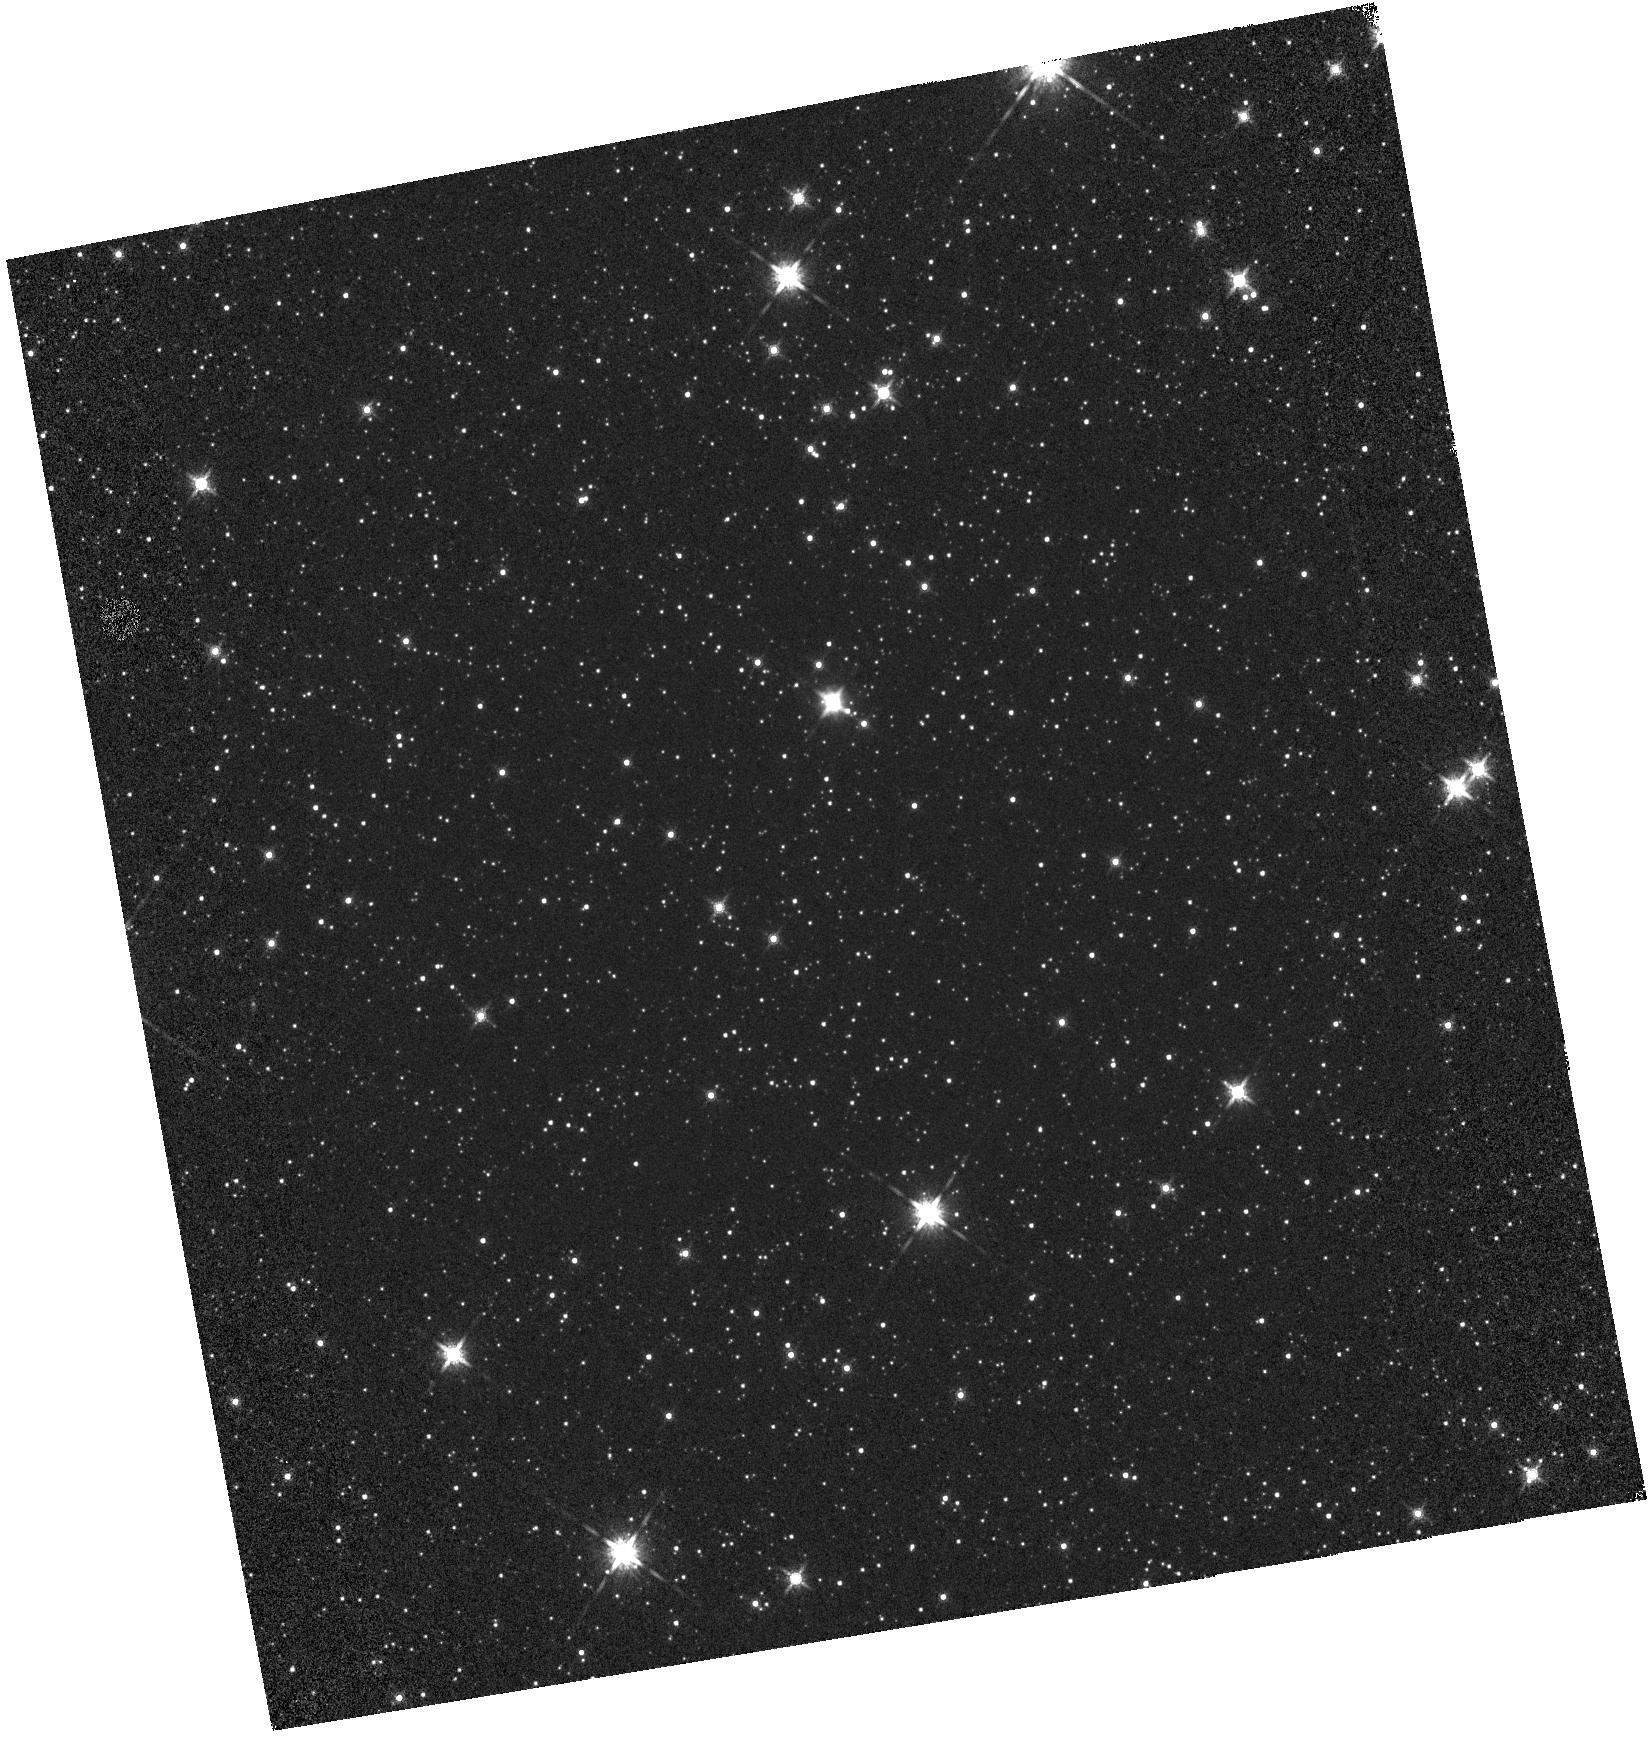
Target: VY2-2
Instrument: WFC3/IR
Filter: F160W
Exposure: 1 min
Observation ID: hst_14543_02_wfc3_ir_f160w_idcn02

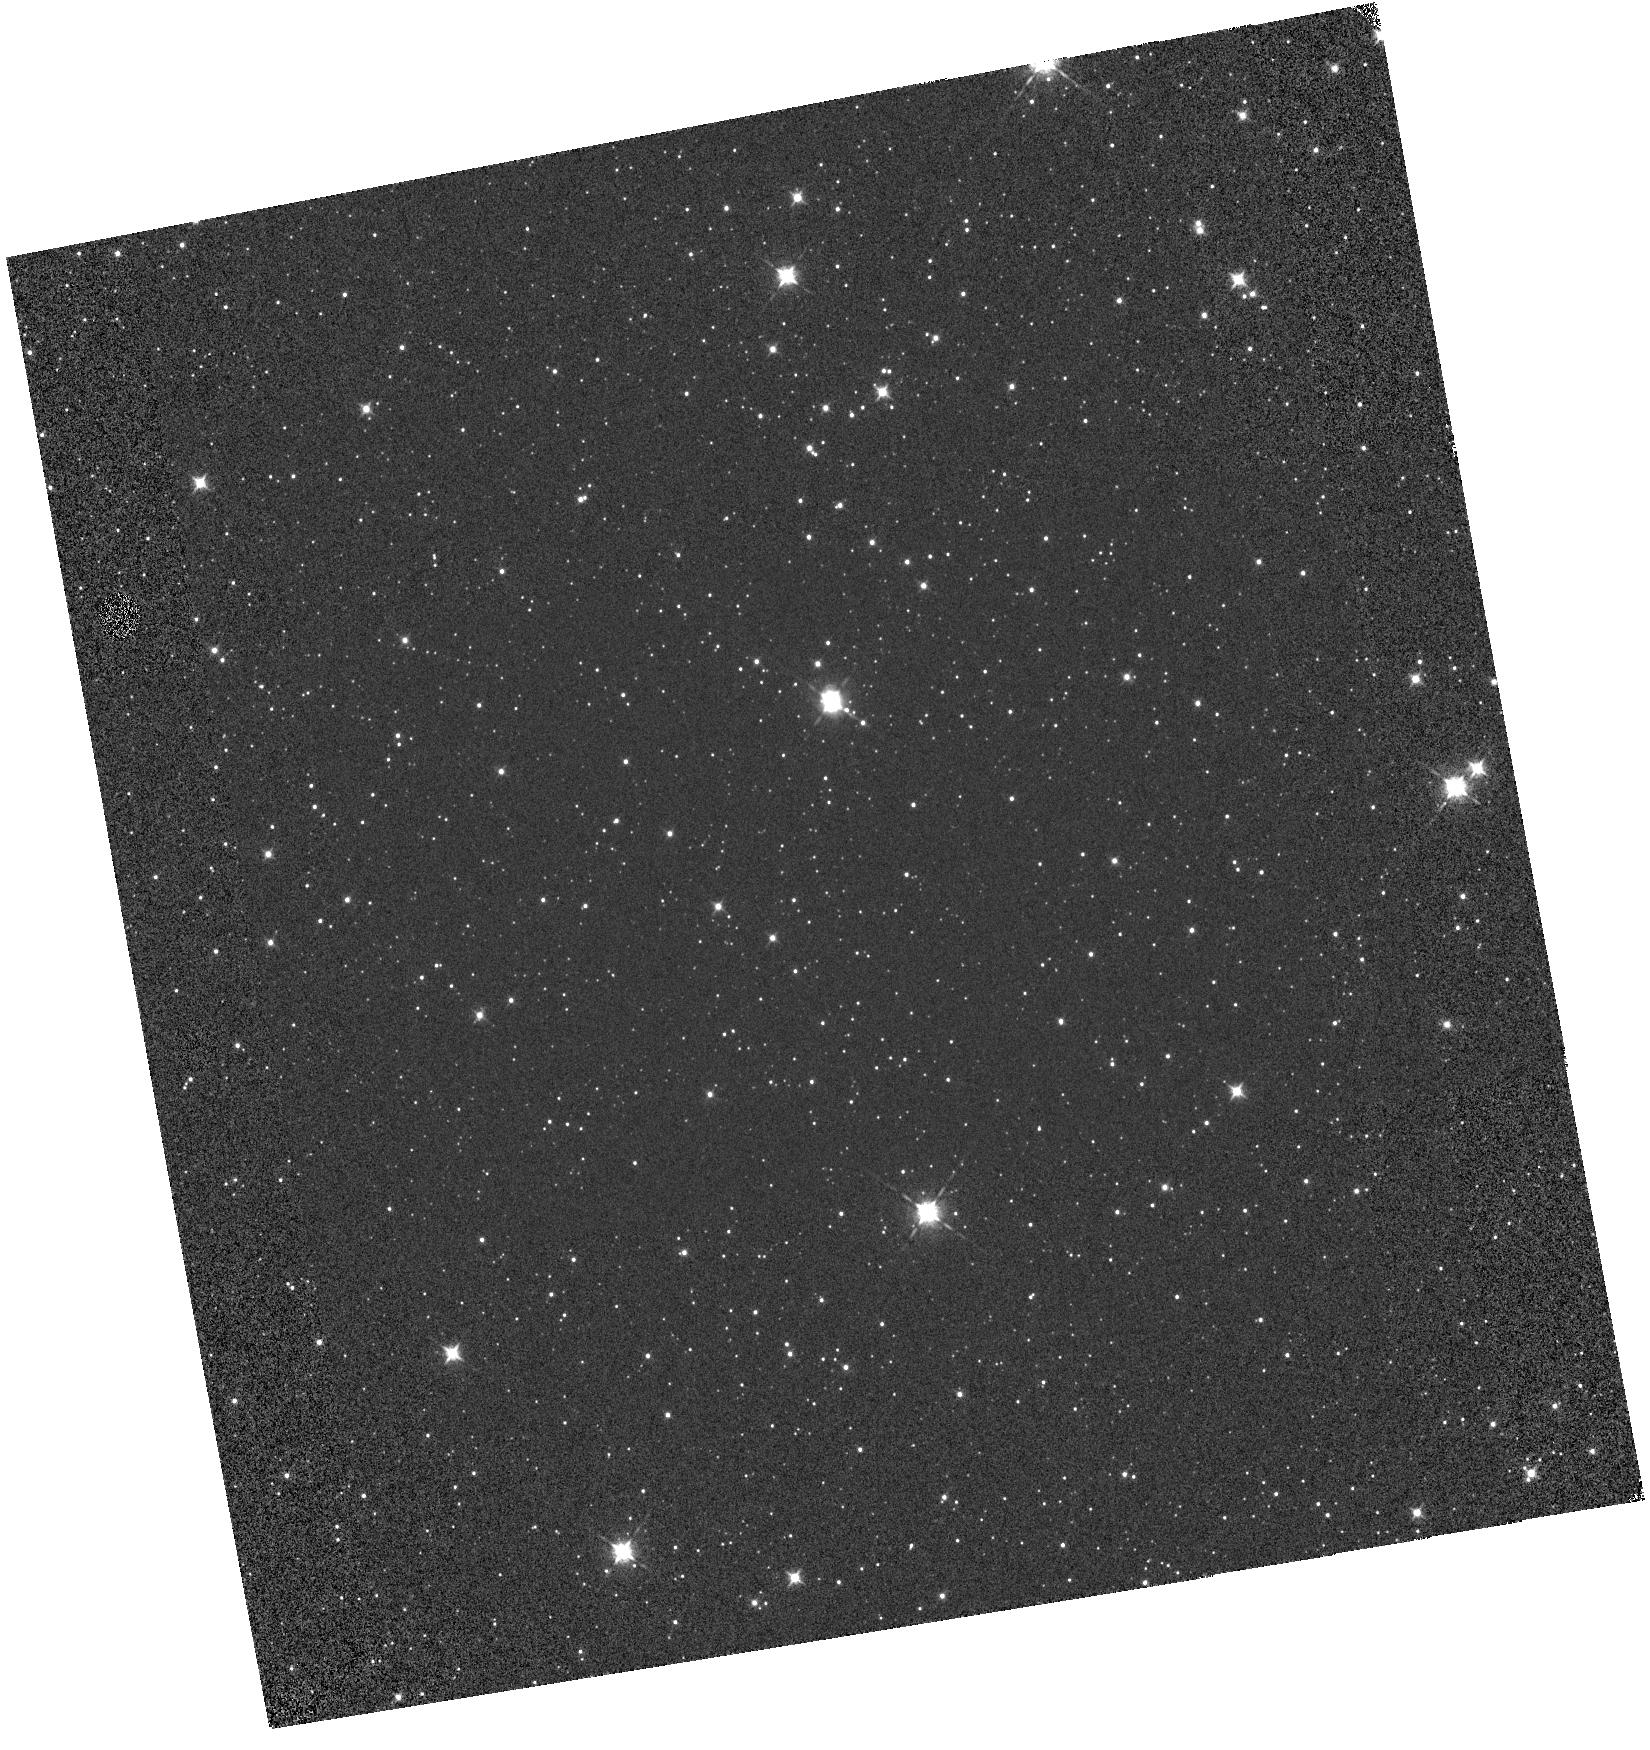
Target: VY2-2
Instrument: WFC3/IR
Filter: F098M
Exposure: 1 min
Observation ID: hst_14543_01_wfc3_ir_f098m_idcn01

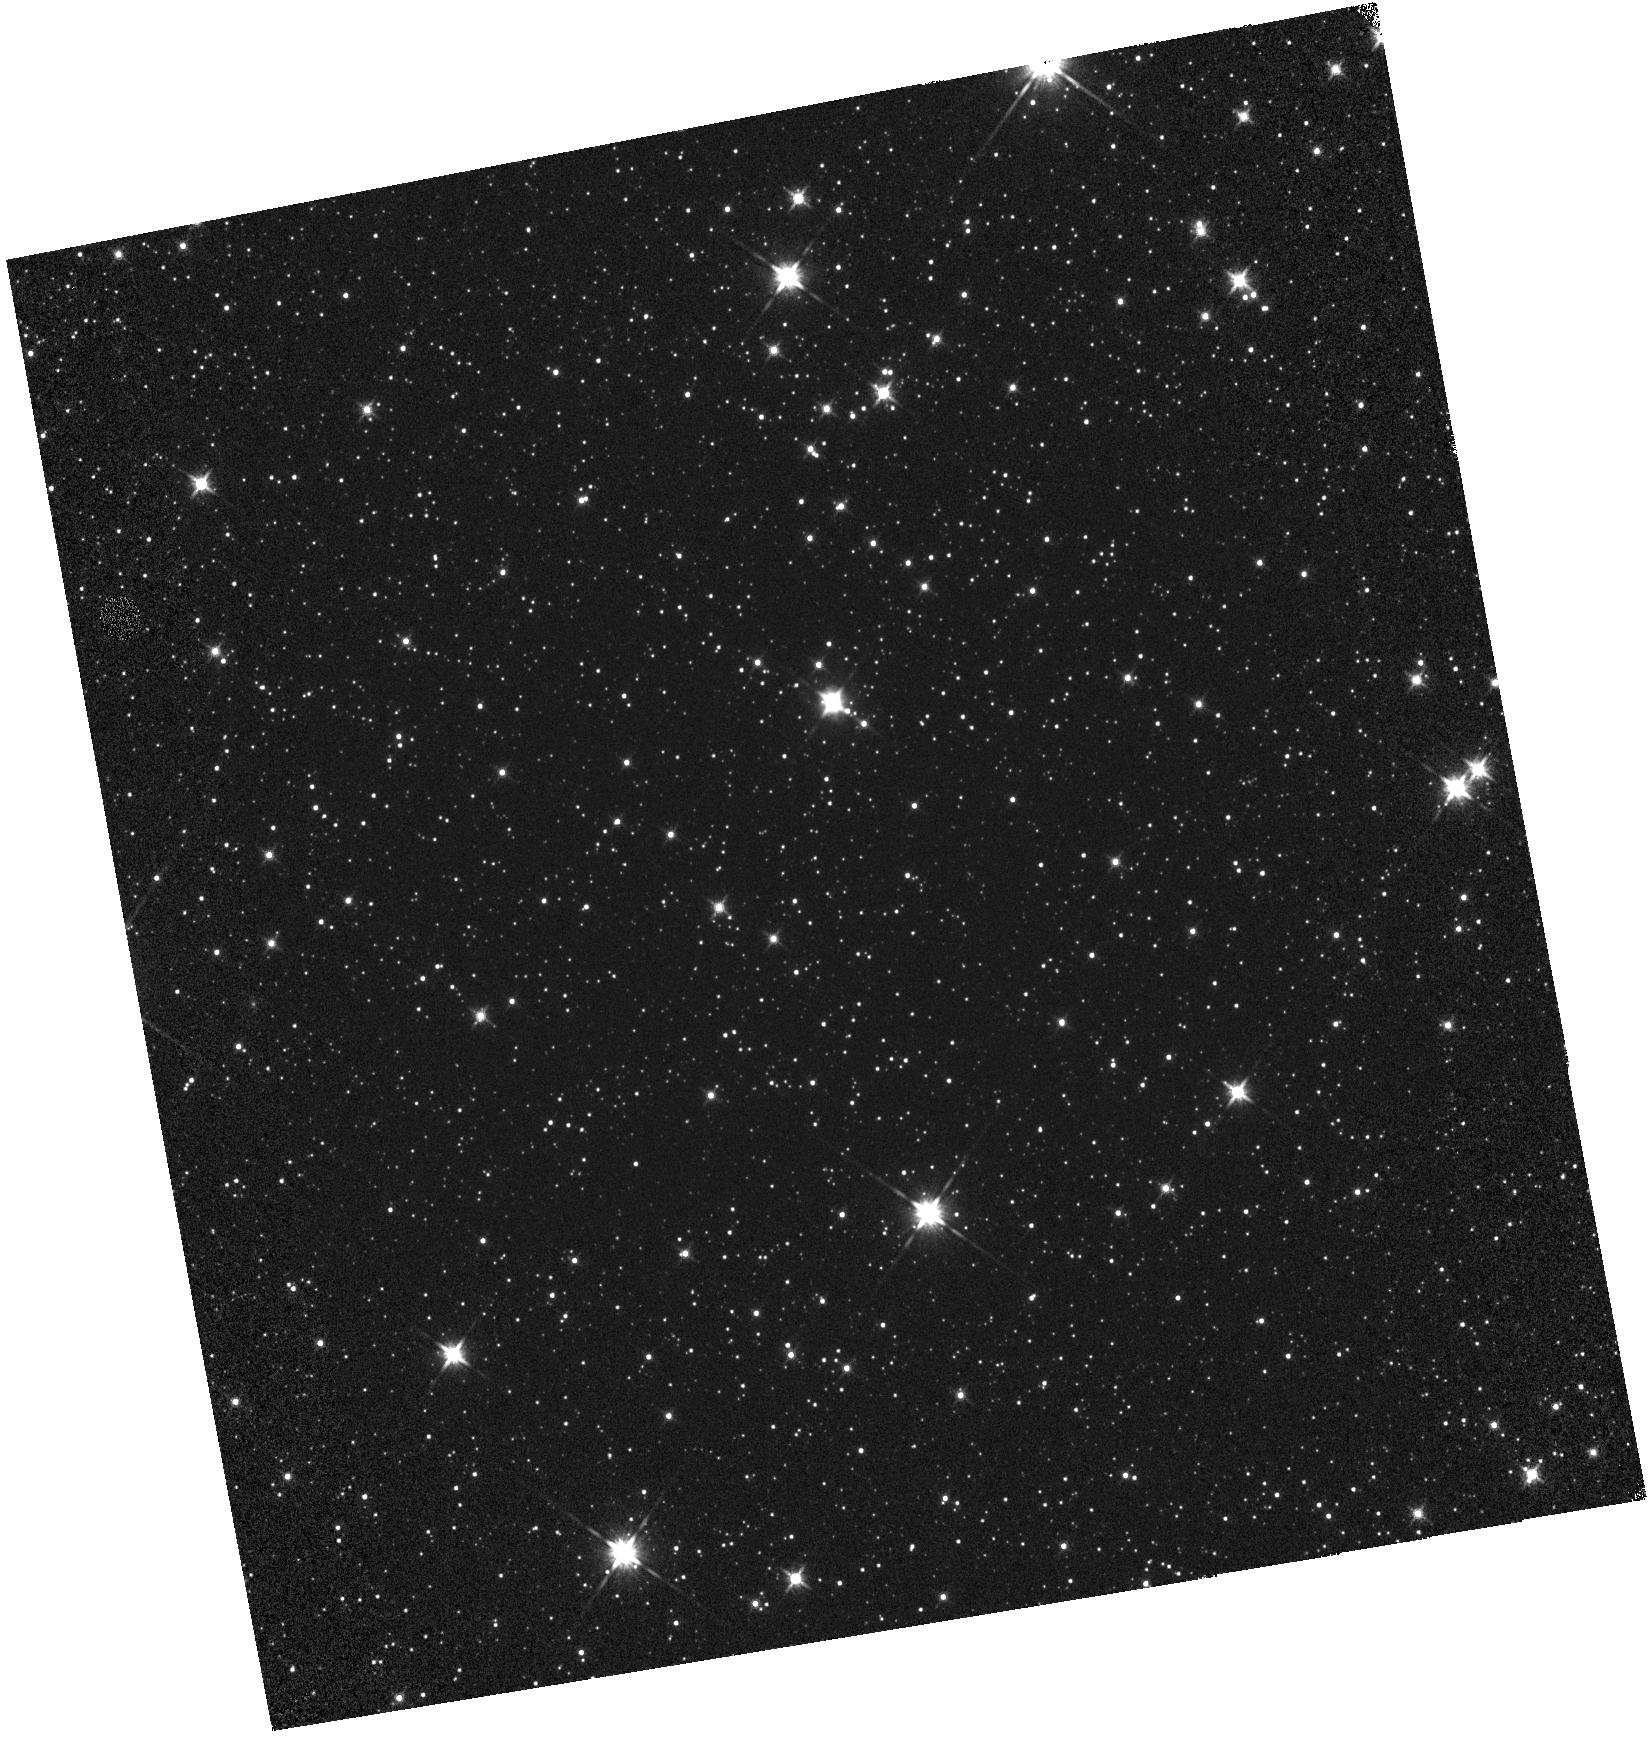
Target: VY2-2
Instrument: WFC3/IR
Filter: F140W
Exposure: 1 min
Observation ID: hst_14543_02_wfc3_ir_f140w_idcn02

WFC3 IR grisms wavelength calibration stability and calibration (PI: Pirzkal, Norbert)

Observations of VY2-2 to verify the dispersion solution of the G102 and G141 grisms. Observations are taken at the center of the field to verify the stability of these modes. New positions are added on the detector to better sample the spatial variation of the wavelength dispersion solution. These new positions are meant to suppplement observations of VY2-2 taken during previous Cycles.